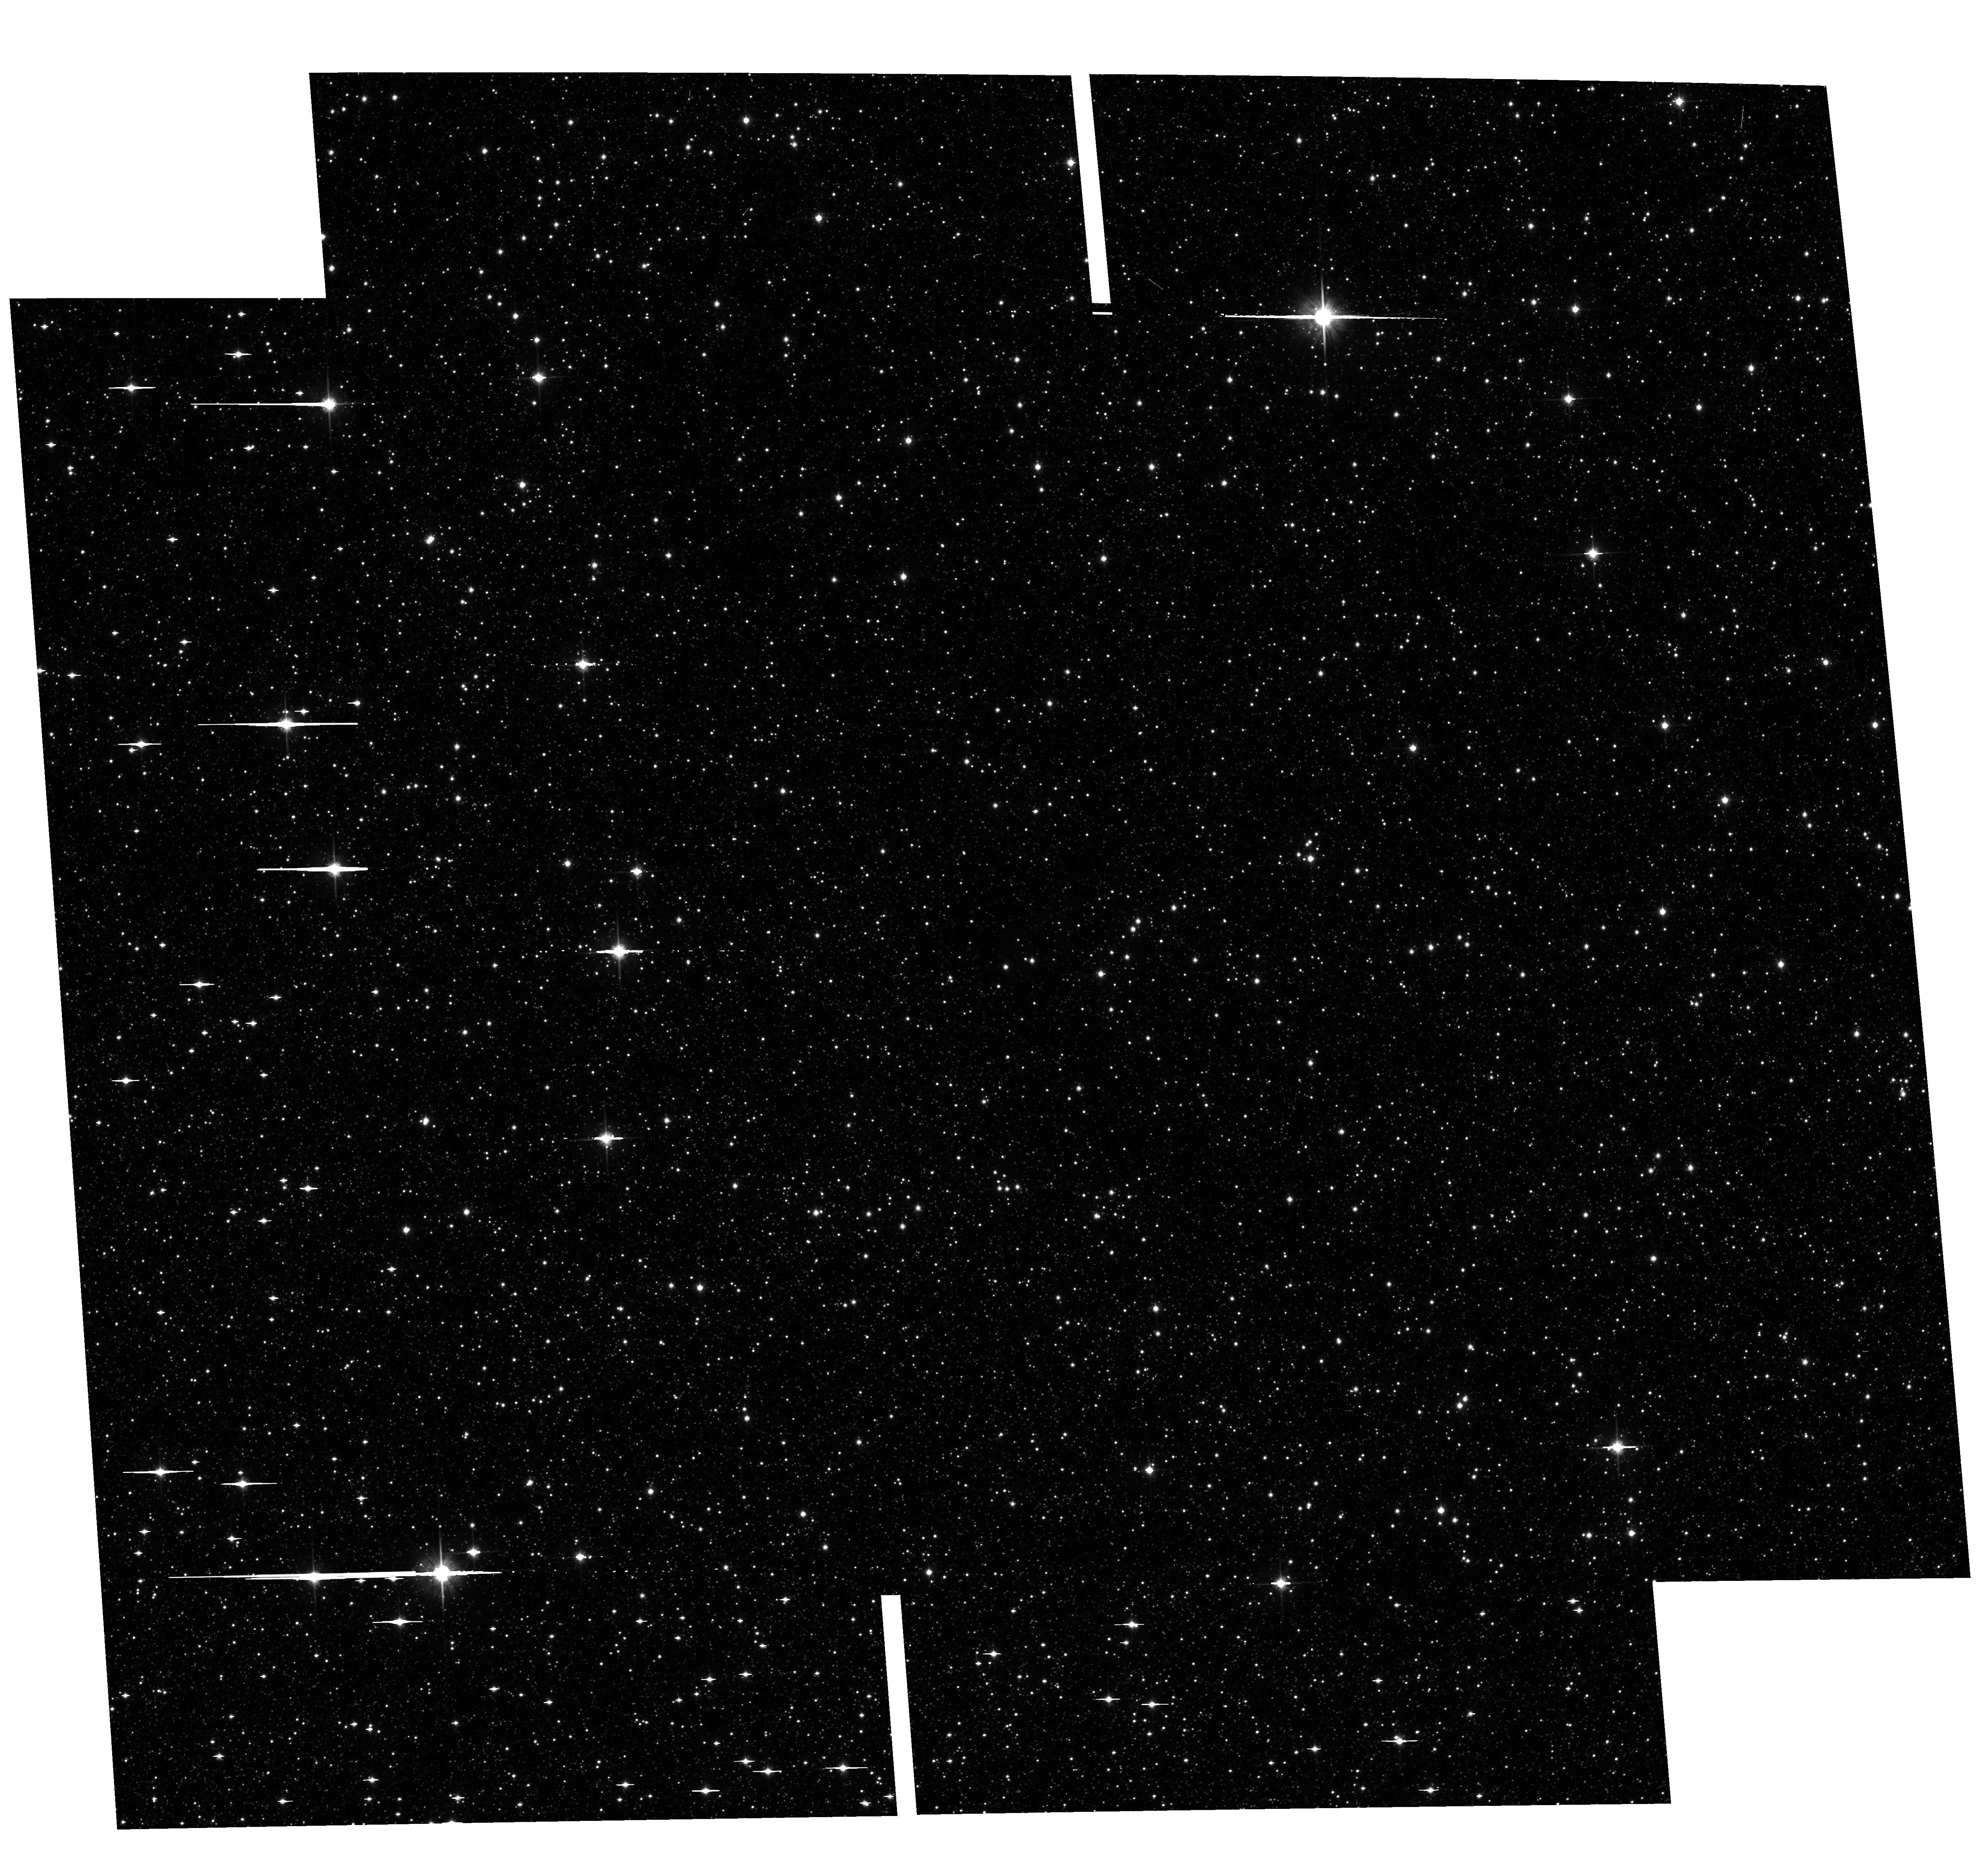
Target: GBTDS-HD106
Instrument: ACS/WFC
Filter: F814W
Exposure: 6 min
Observation ID: hst_17776_36_acs_wfc_f814w_jfhl36

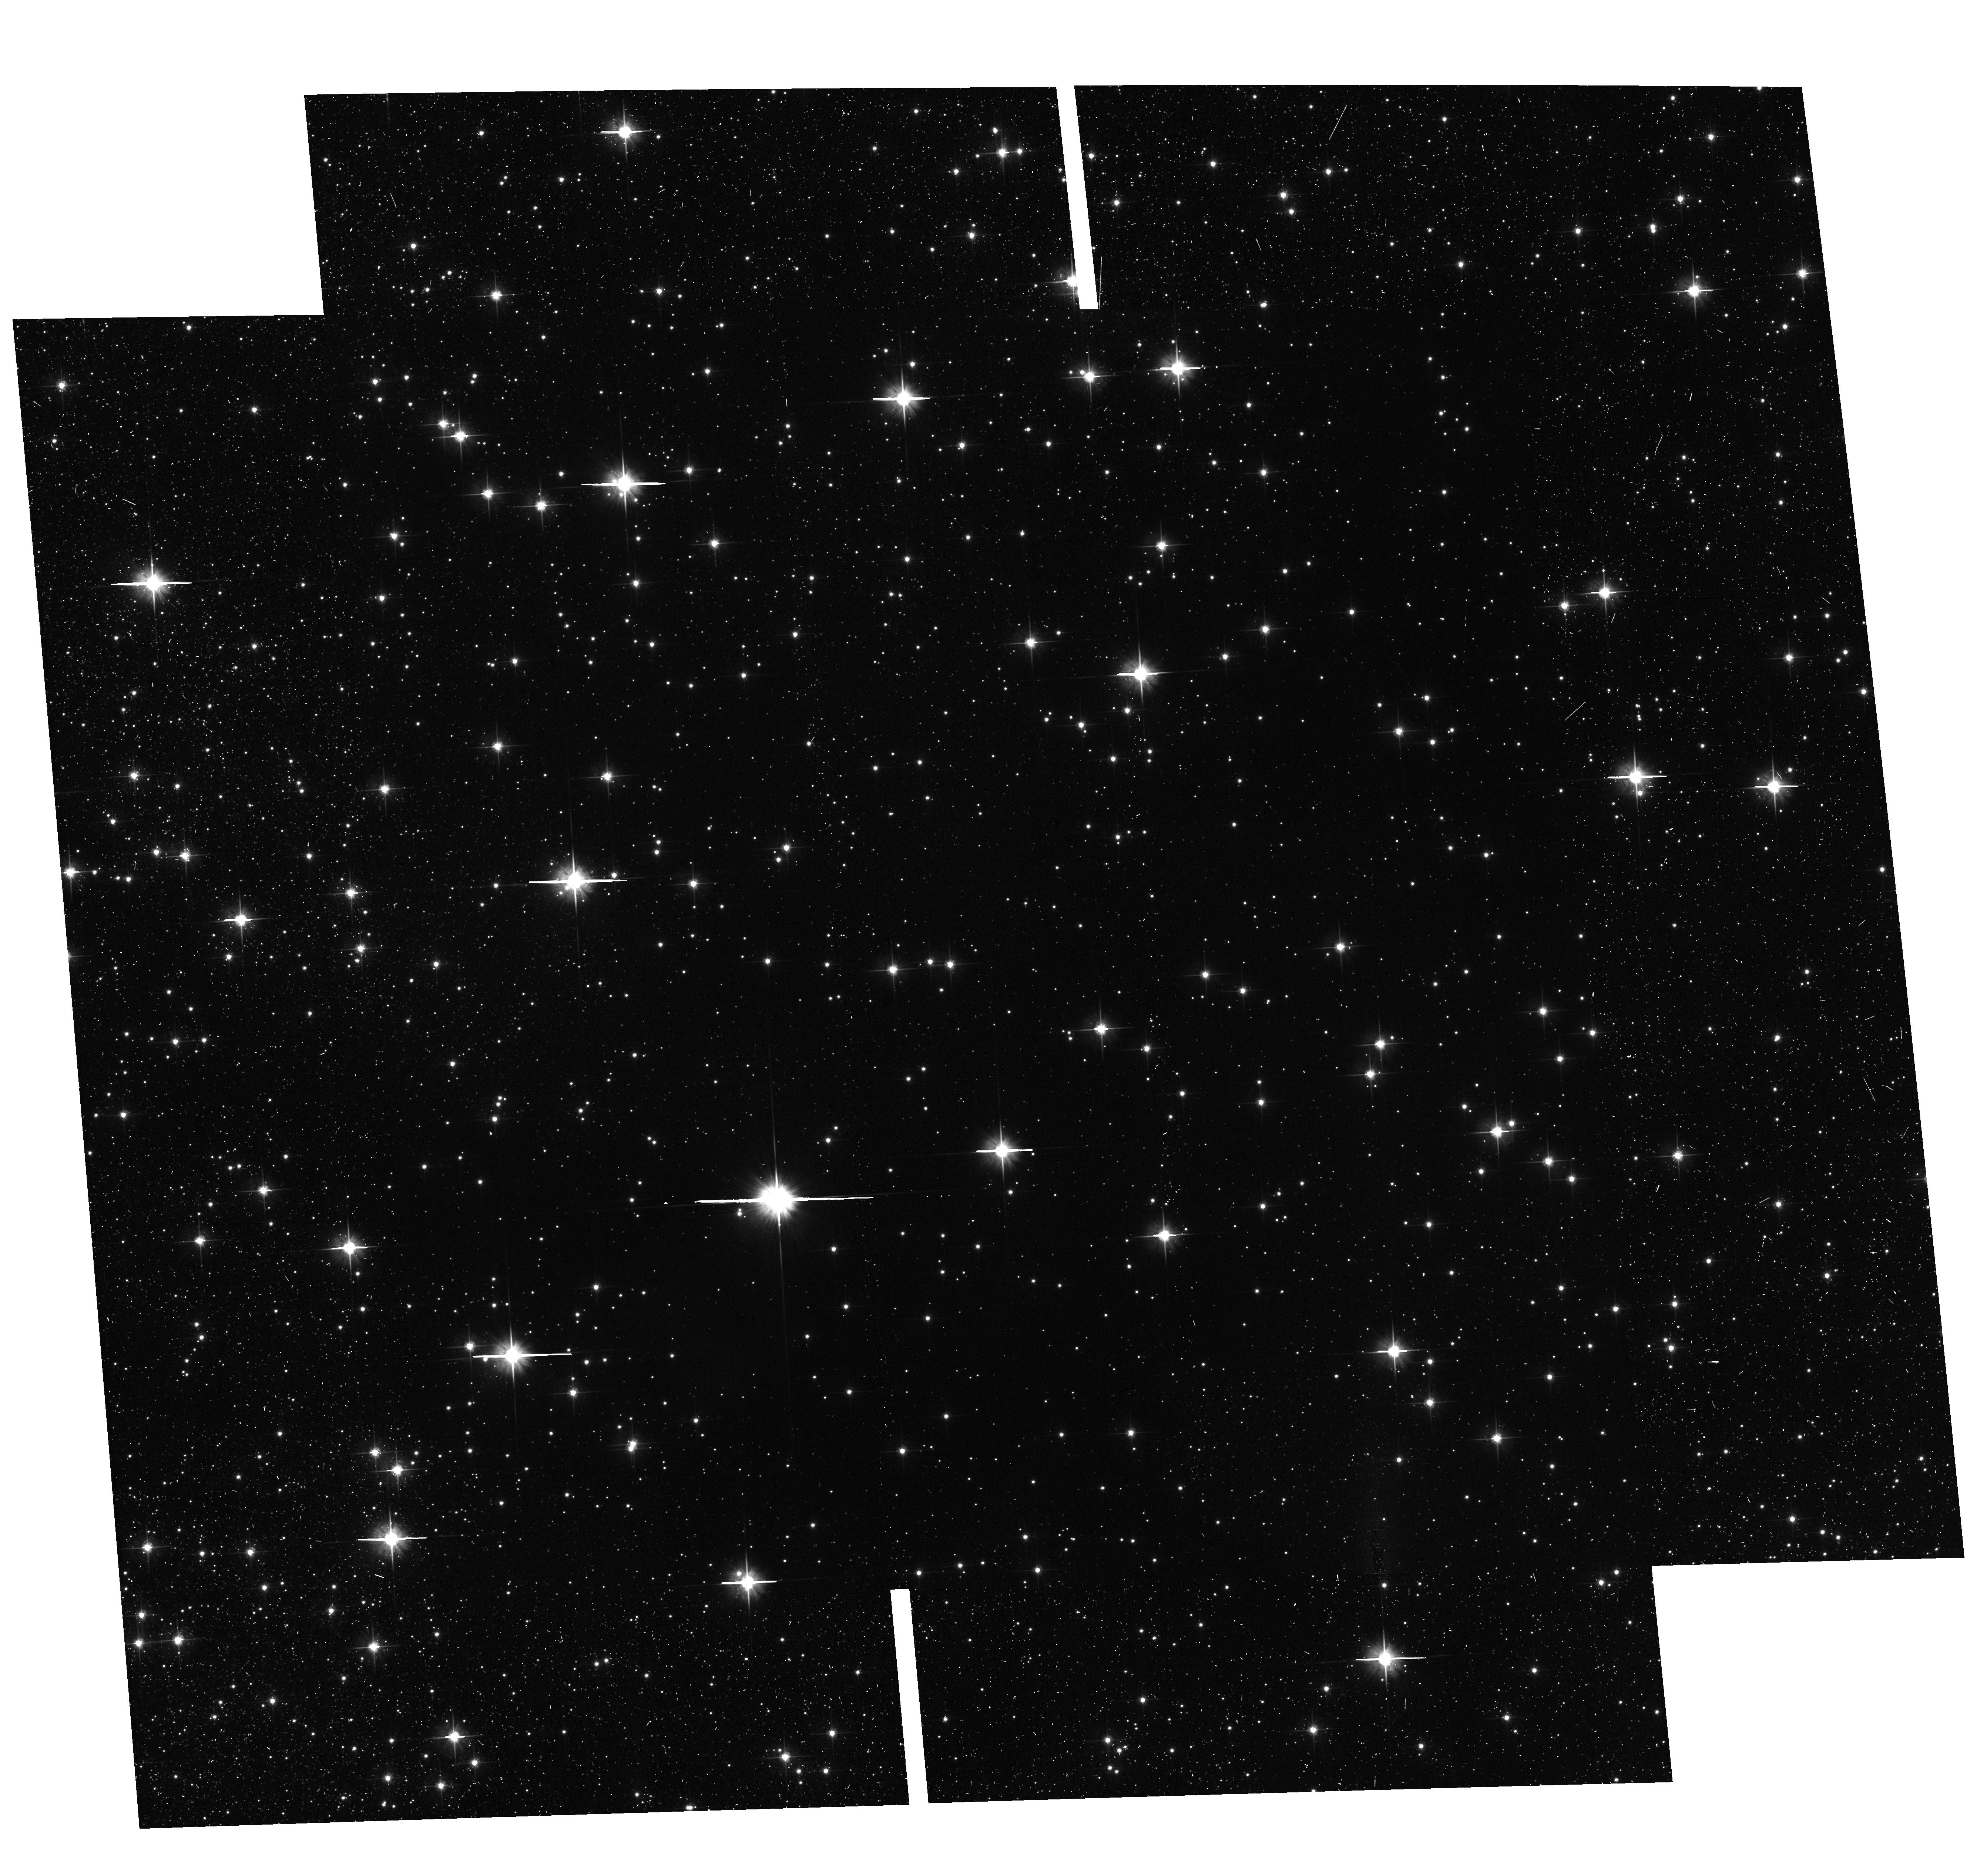
Target: GBTDS-HD58
Instrument: ACS/WFC
Filter: F606W
Exposure: 11 min
Observation ID: hst_17776_20_acs_wfc_f606w_jfhl20

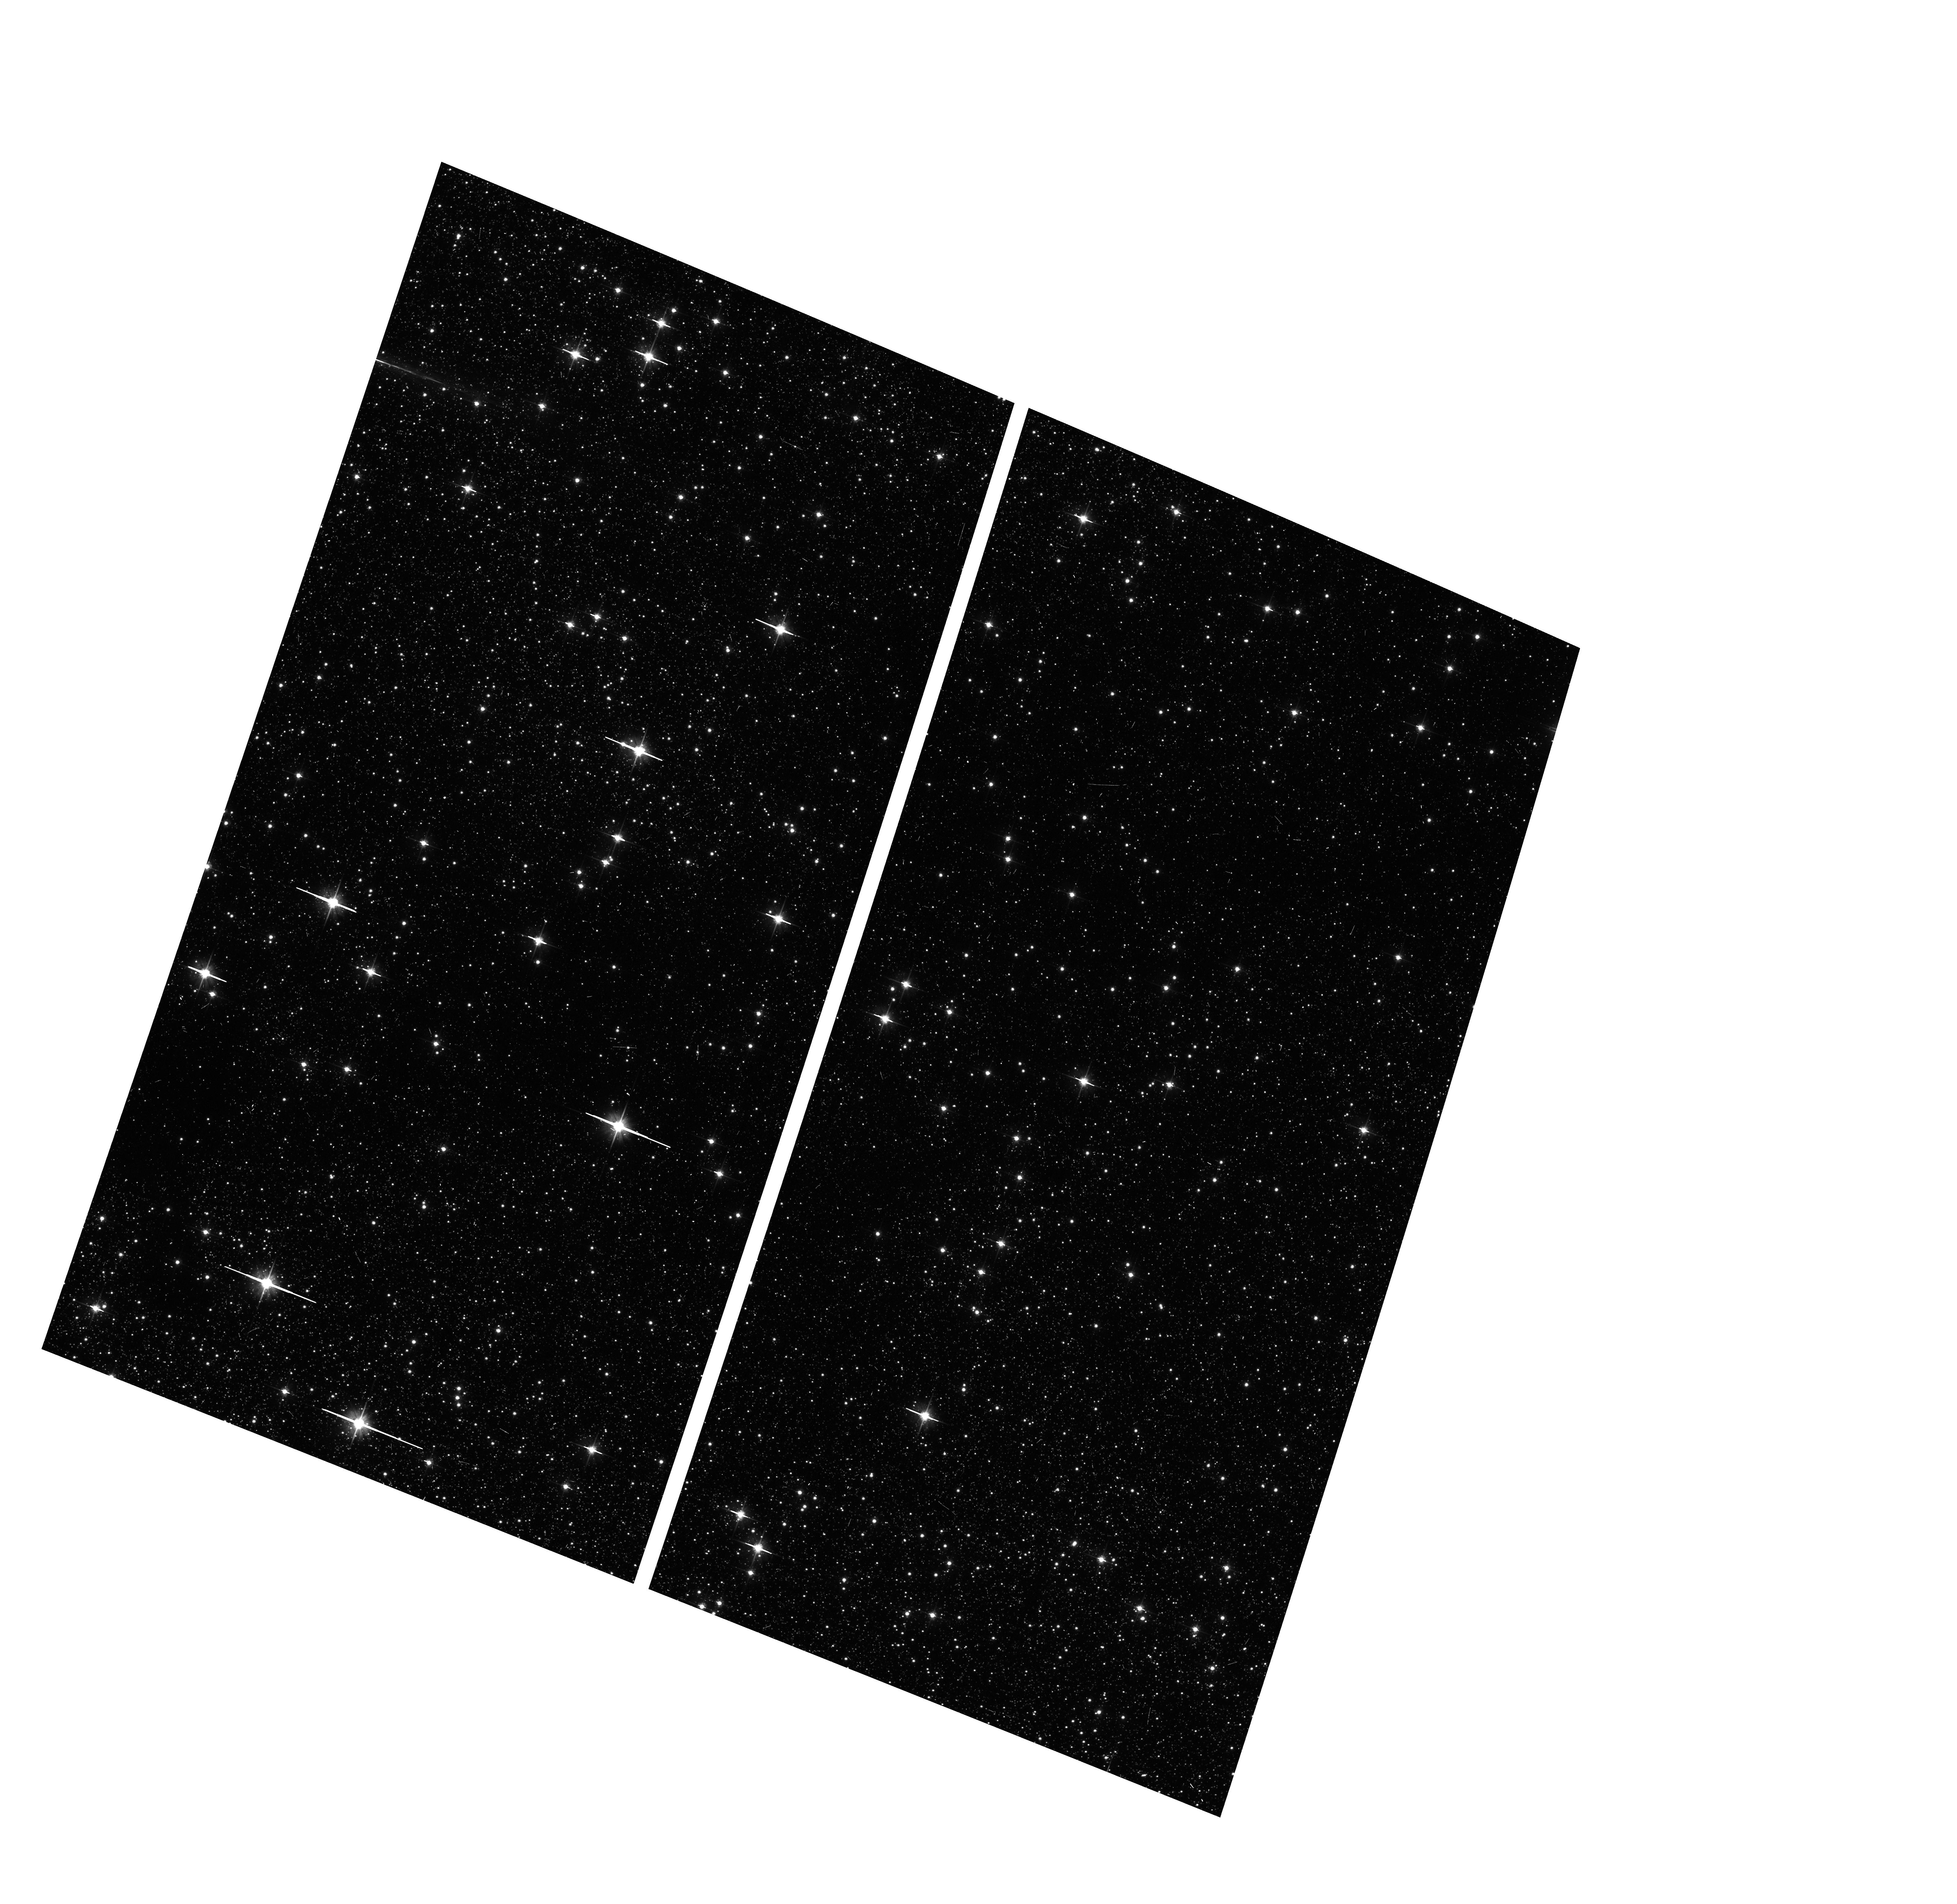
Target: GBTDS-HD66
Instrument: ACS/WFC
Filter: F606W
Exposure: 6 min
Observation ID: hst_17776_0d_acs_wfc_f606w_jfhl0d

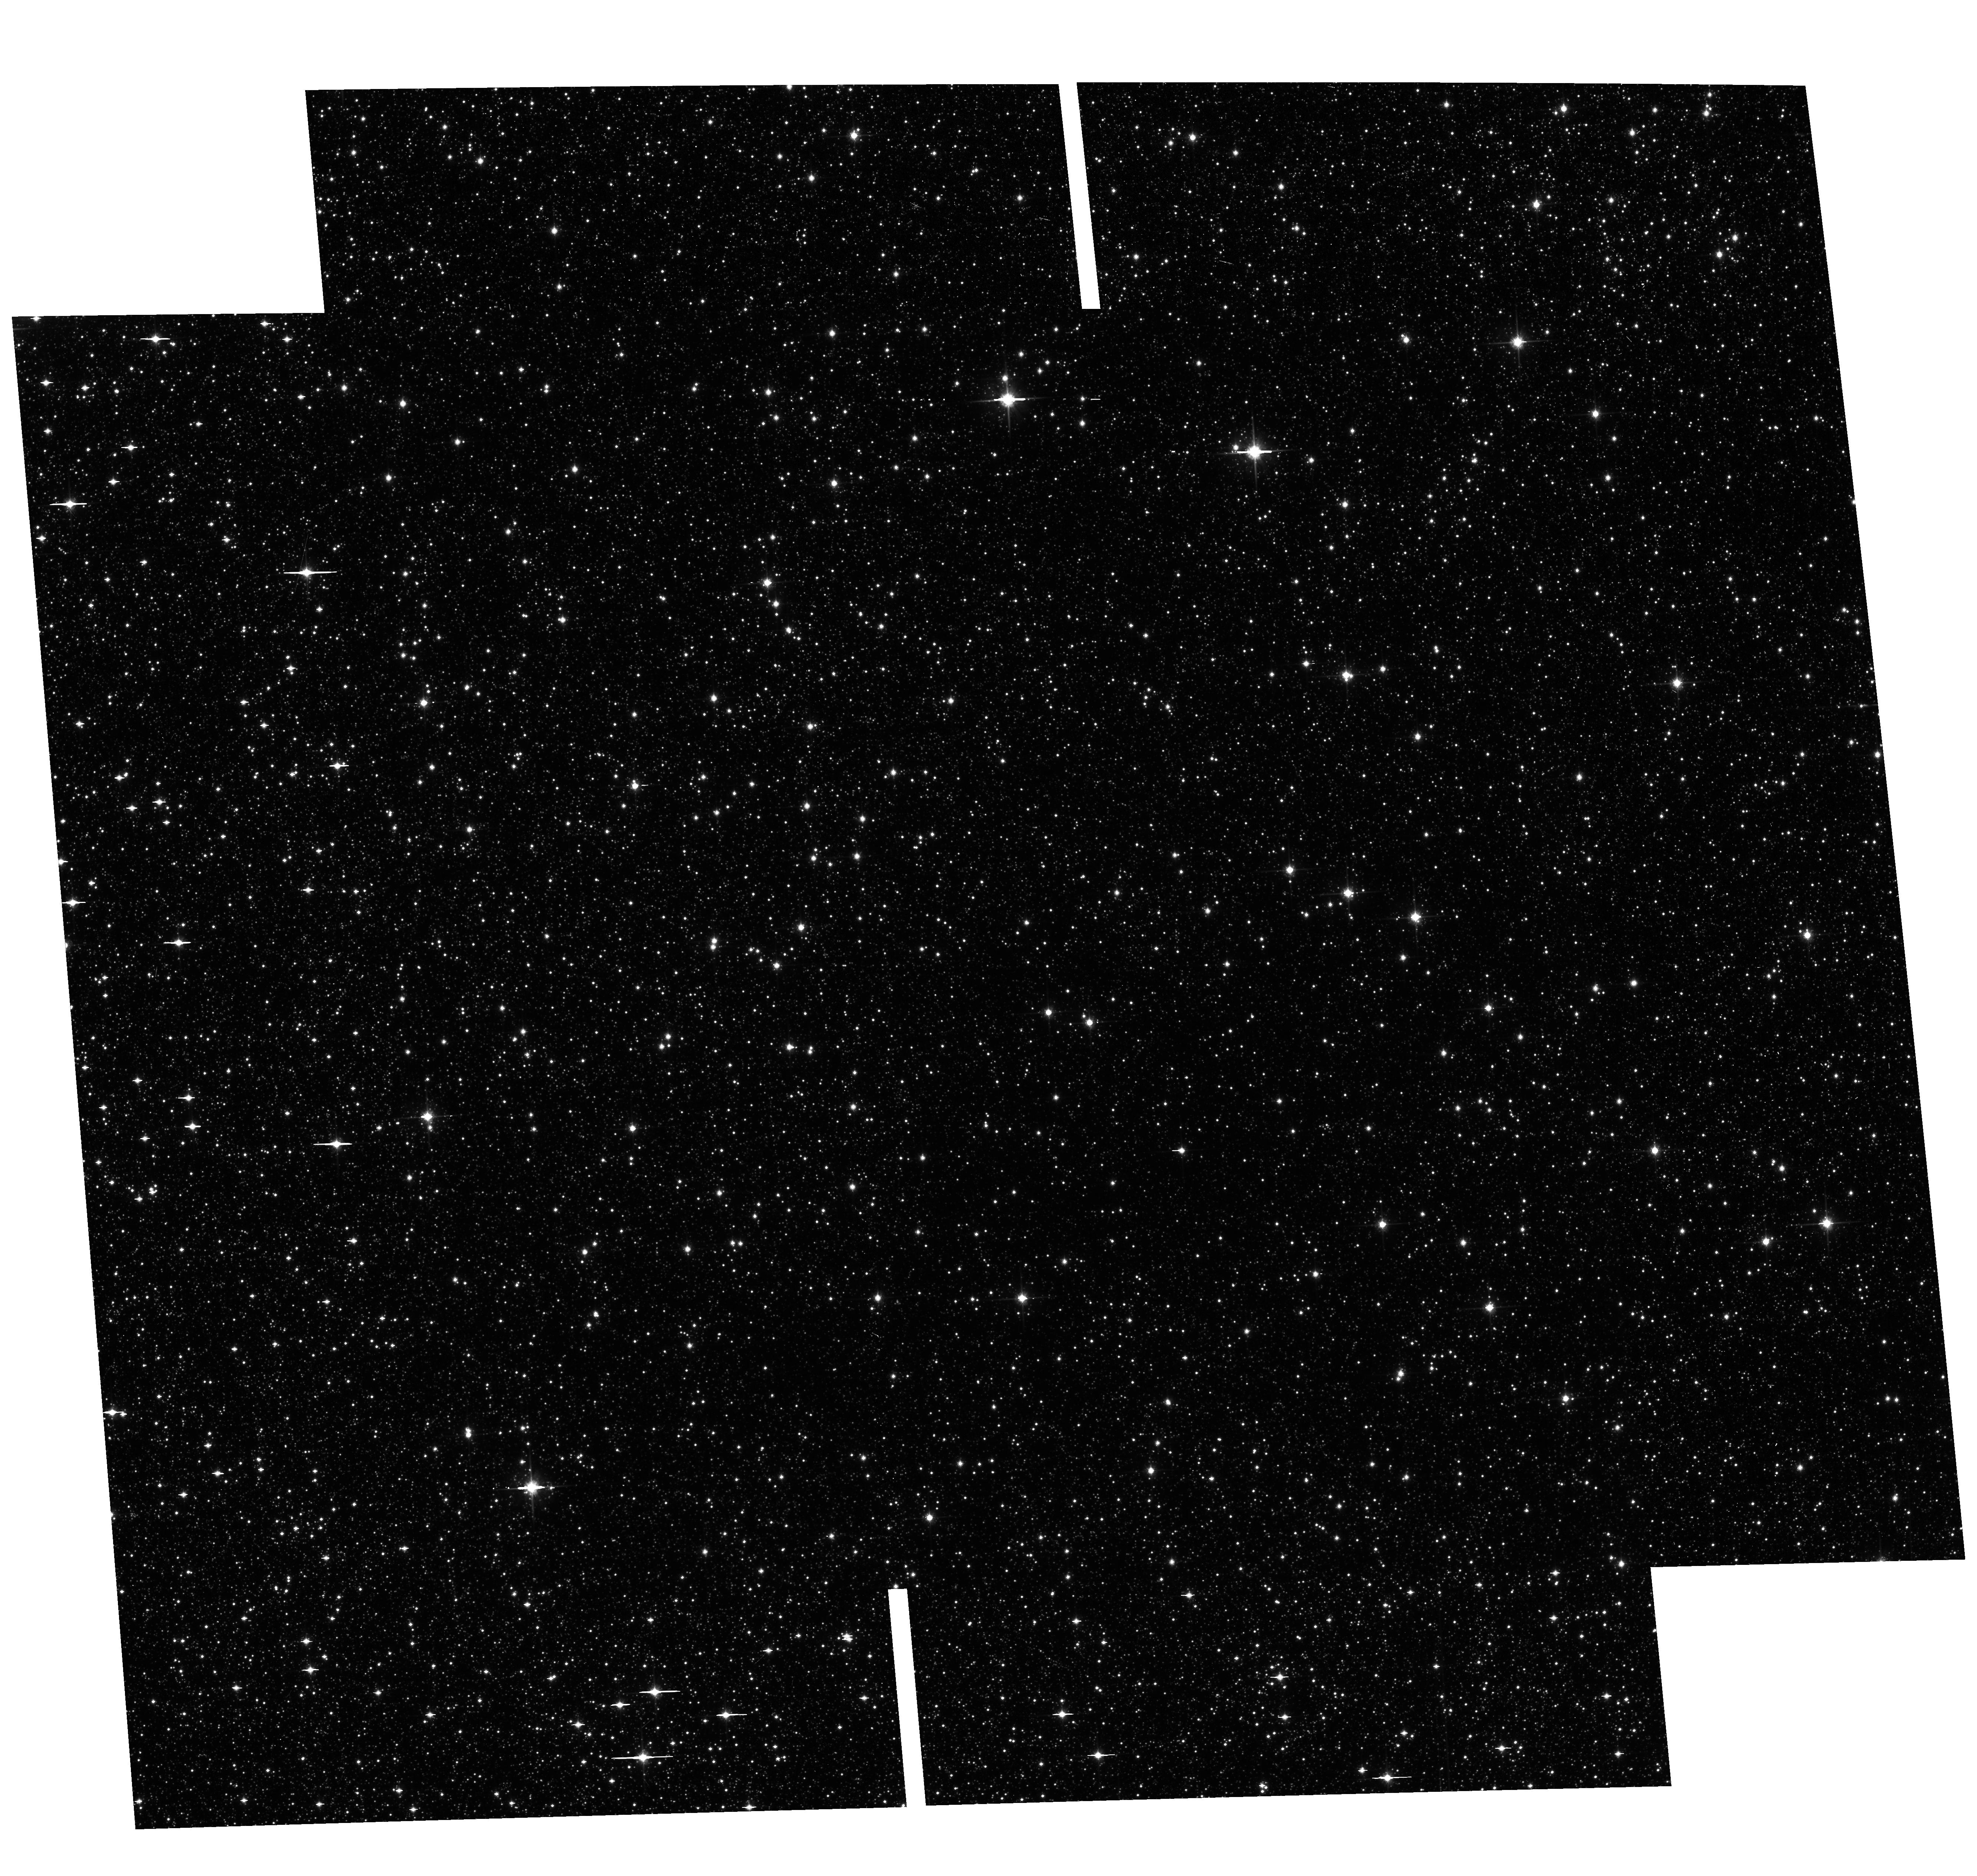
Target: GBTDS-HD105
Instrument: ACS/WFC
Filter: F814W
Exposure: 6 min
Observation ID: hst_17776_1d_acs_wfc_f814w_jfhl1d

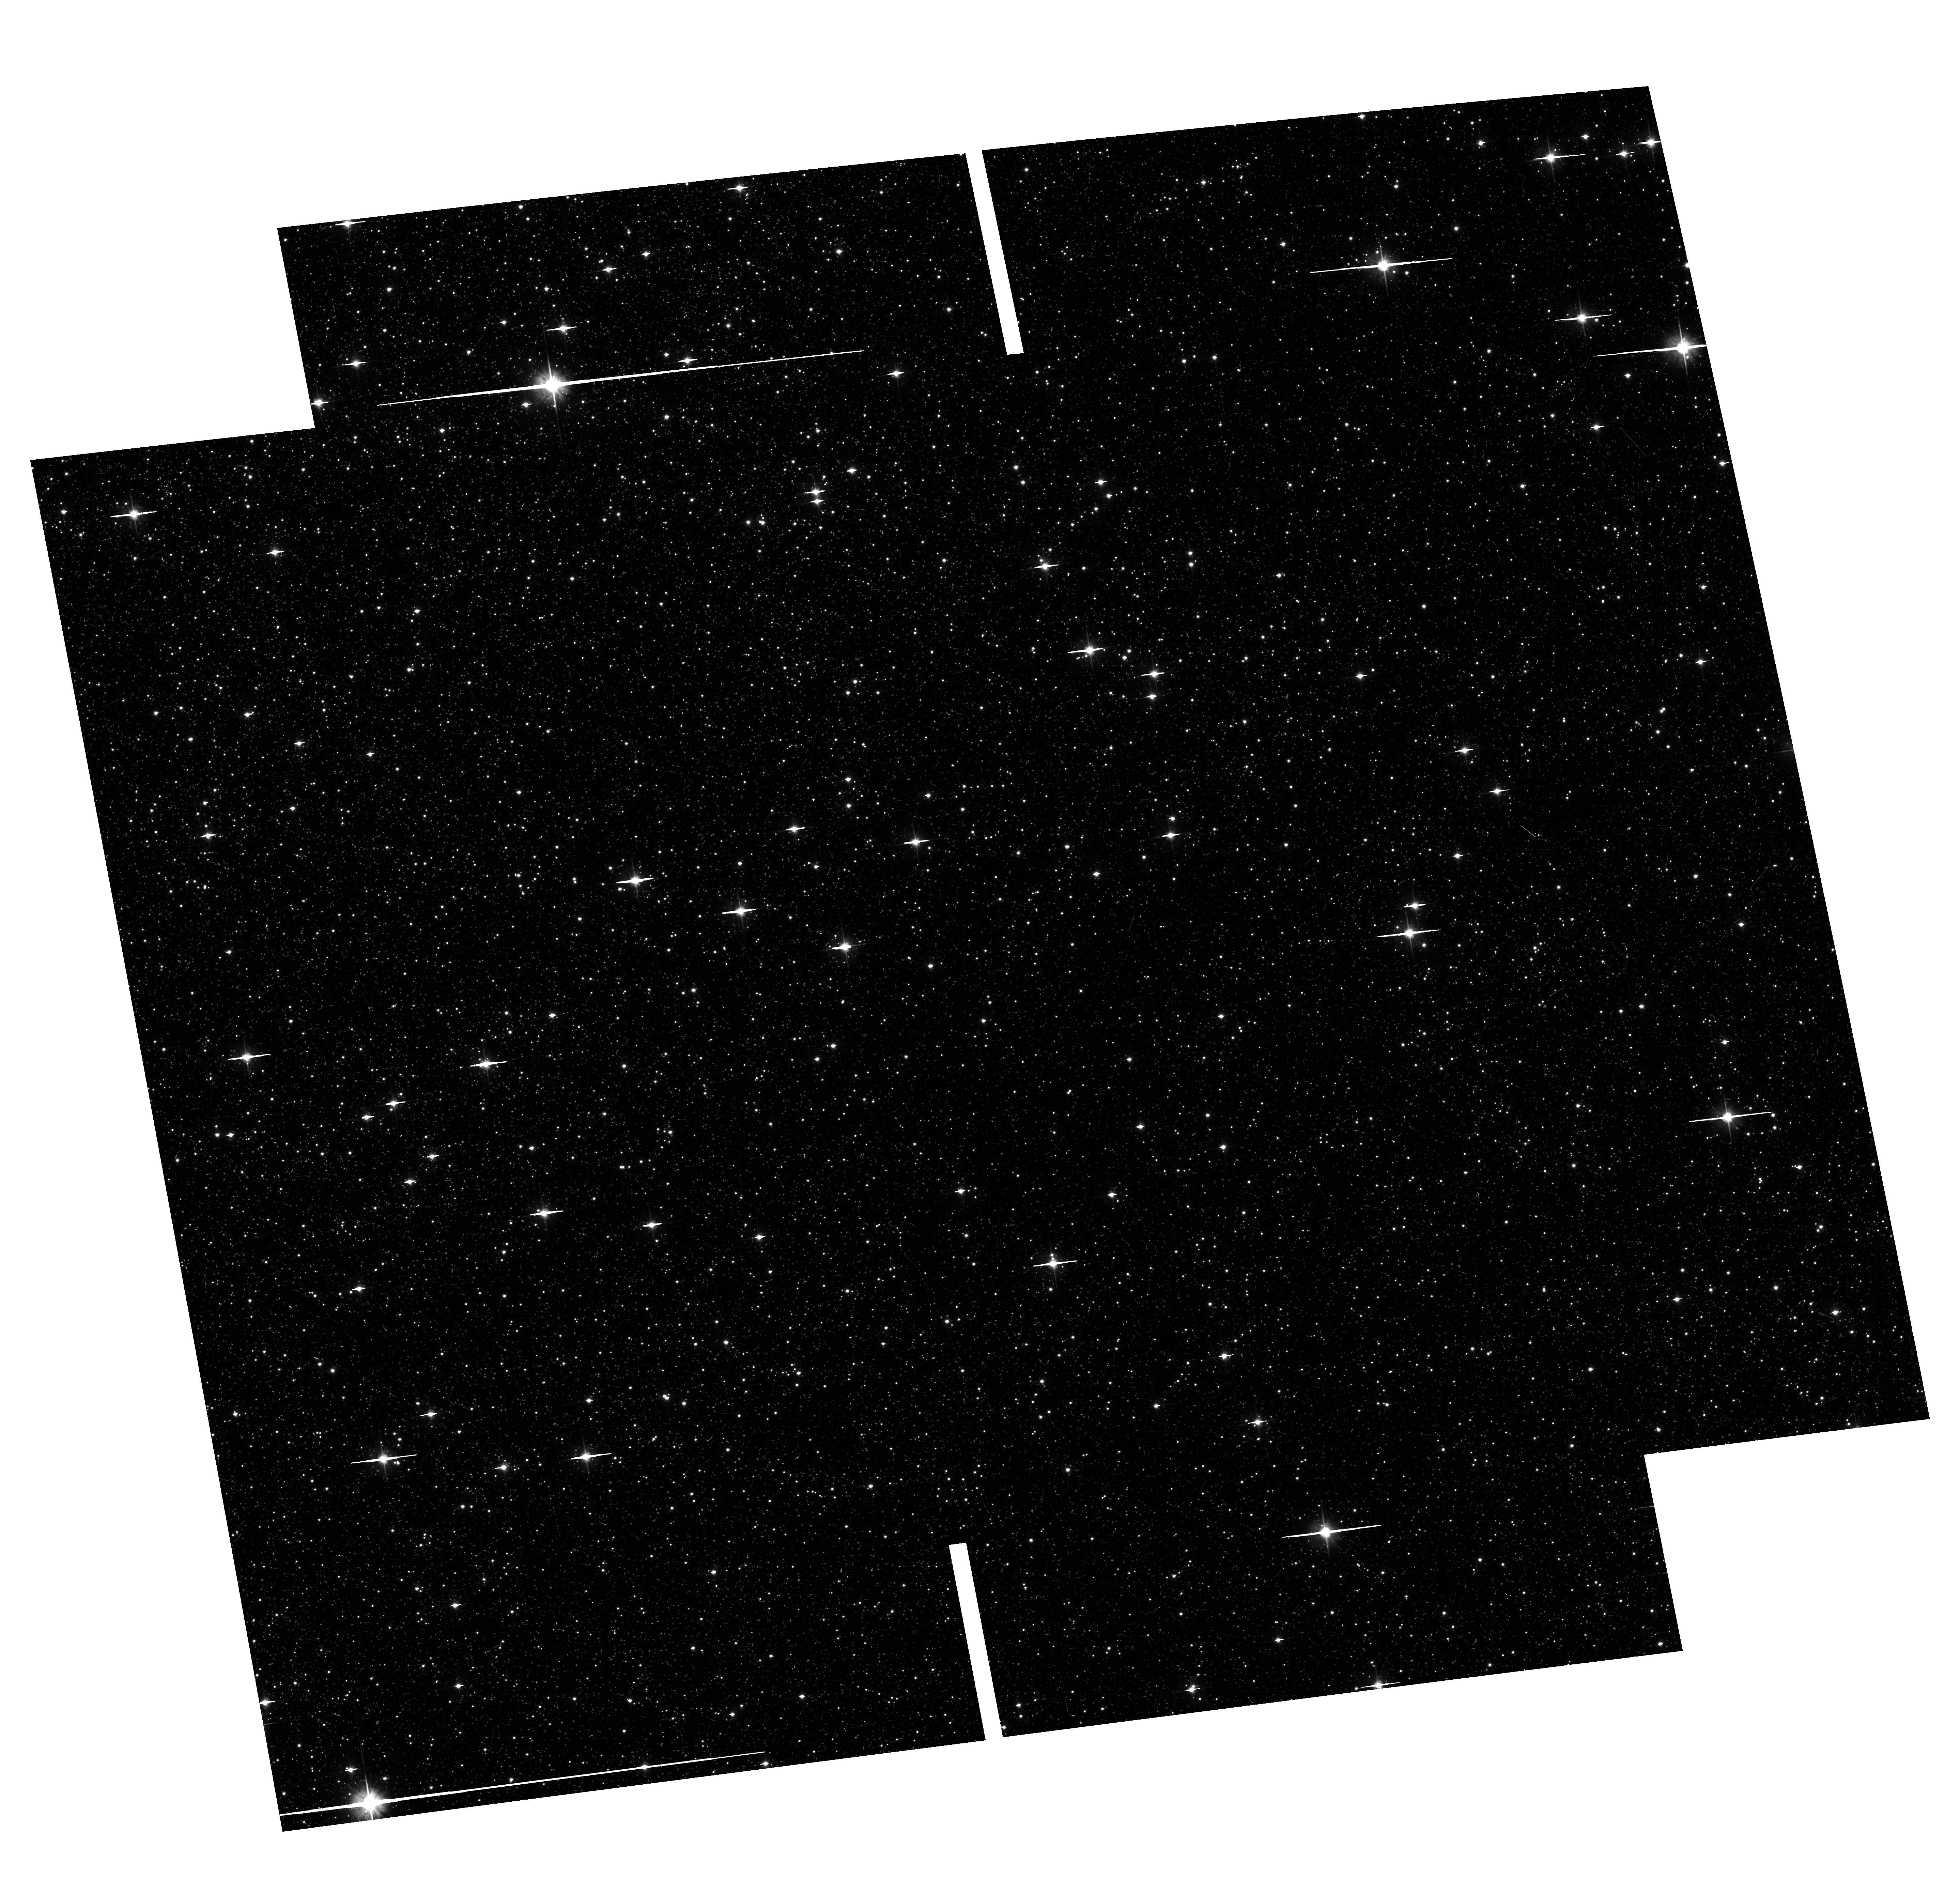
Target: GBTDS-HD147
Instrument: ACS/WFC
Filter: F606W
Exposure: 11 min
Observation ID: hst_17776_2f_acs_wfc_f606w_jfhl2f

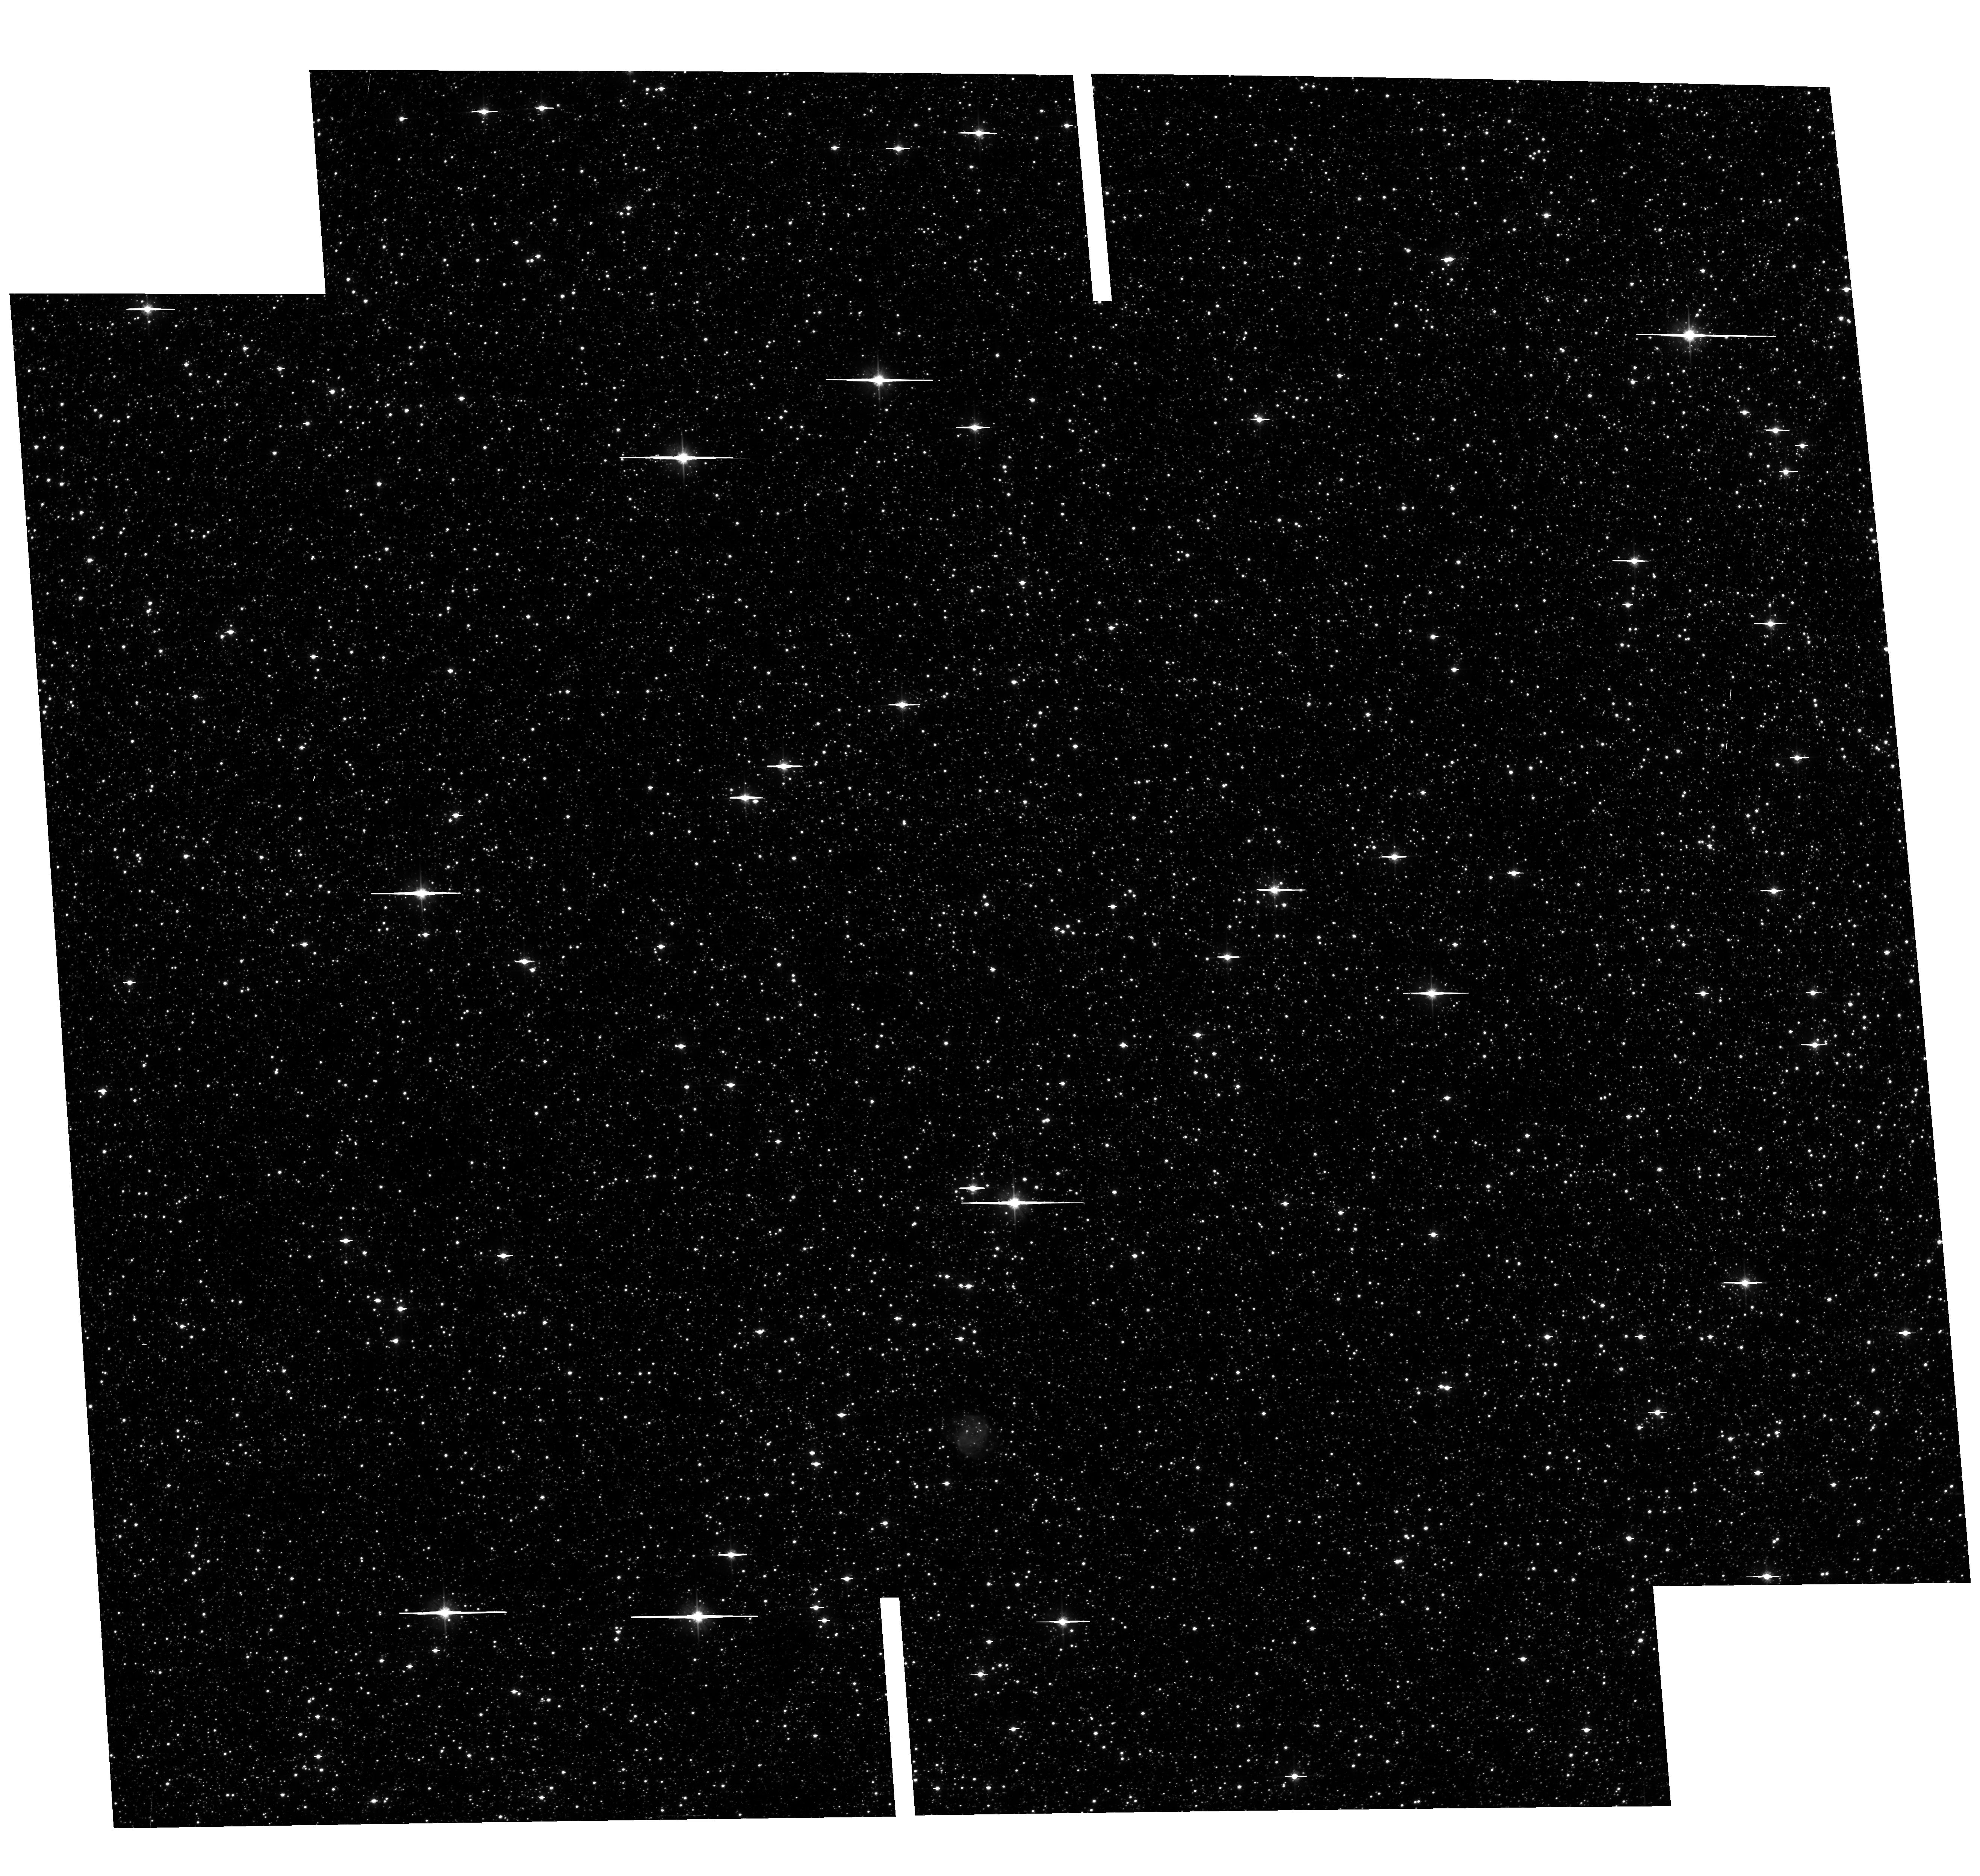
Target: GBTDS-HD91
Instrument: ACS/WFC
Filter: F606W
Exposure: 11 min
Observation ID: hst_17776_31_acs_wfc_f606w_jfhl31

A Precursor Survey of the Roman Galactic Bulge Time Domain Fields (PI: Terry, Sean)

We propose a coordinated parallel HST imaging survey of the upcoming Roman Galactic Bulge Time Domain Survey (RGBTDS) field. Precursor imaging of this area with HST several years before the start of the Roman Galactic Exoplanet Survey (RGES) will greatly strengthen Roman's ability to characterize a majority of detected exoplanet systems, as well as provide a rich and wide-field archive for use as a Legacy dataset toward the Galactic bulge for the broader community. The campaign proposed here will secure HST's lasting impact on the high-precision study of stellar populations, dynamics, exoplanet systems, interstellar extinction, metallicities, cluster associations, and many more toward the center of the Galaxy. This HST survey will complement what will effectively be one of the deepest exposures ever taken of the sky; the RGBTDS.